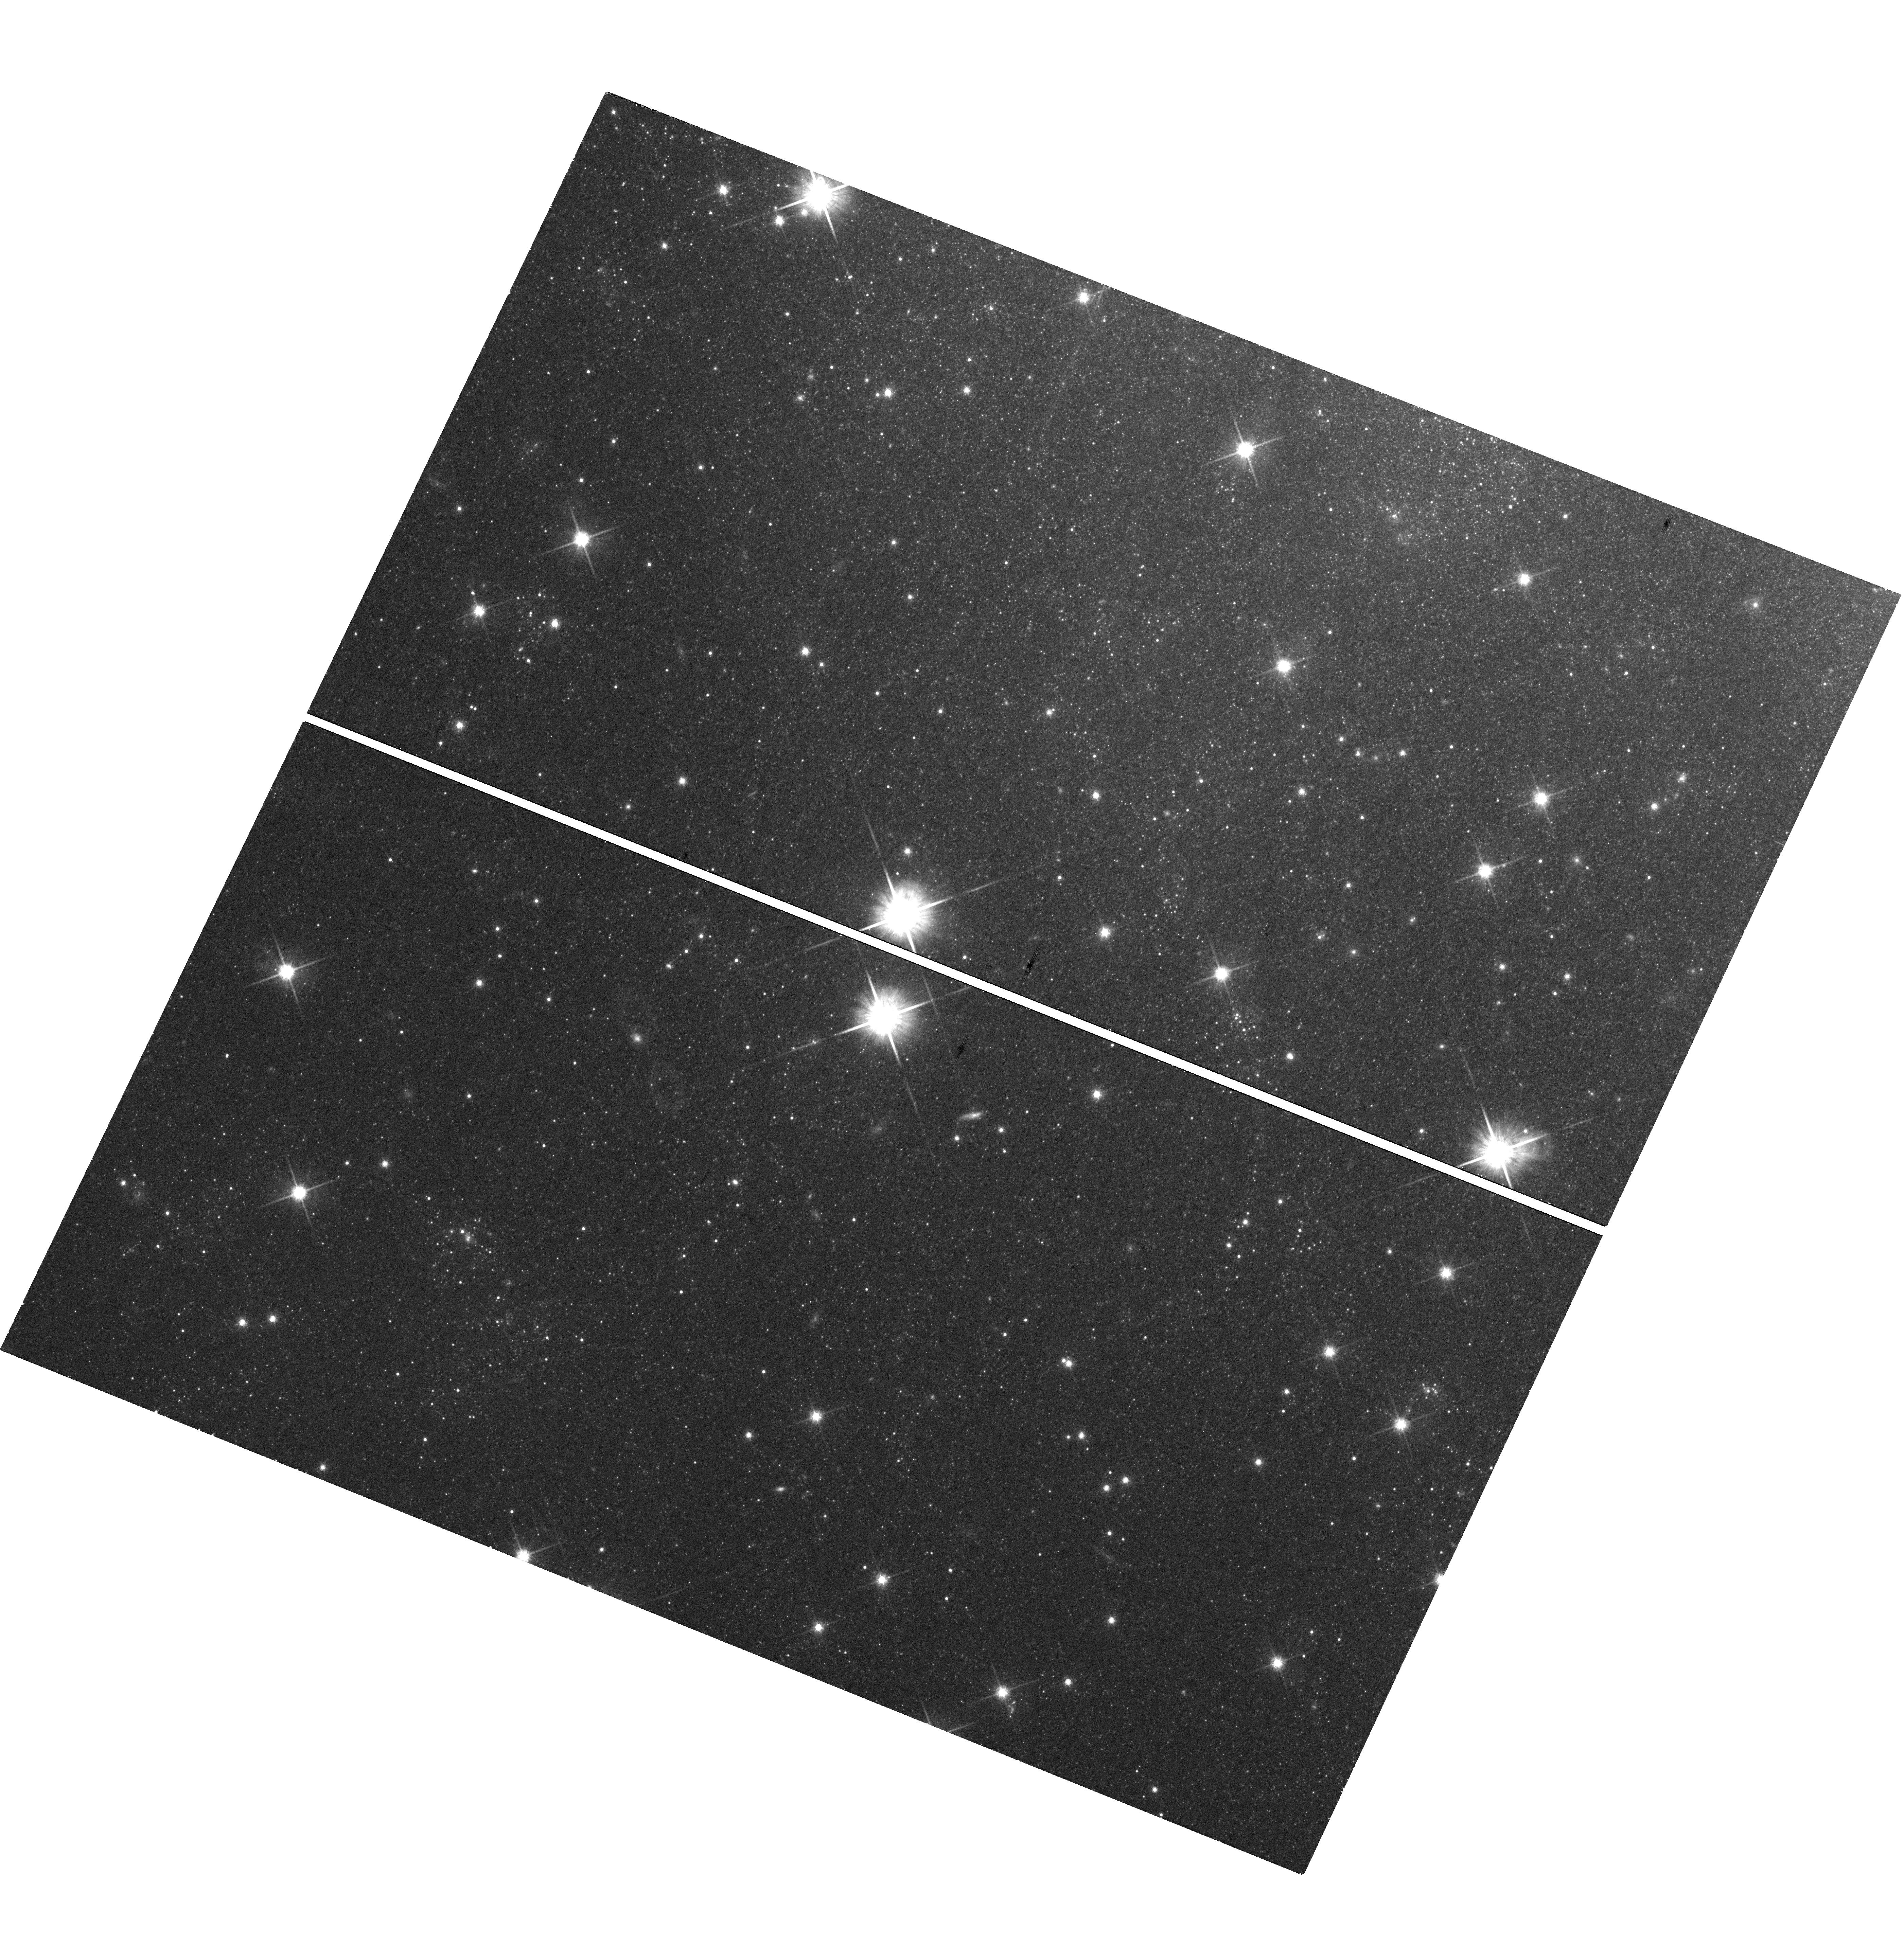
Target: NGC6946BH1
Instrument: WFC3/UVIS
Filter: F814W
Exposure: 21 min
Observation ID: hst_14266_01_wfc3_uvis_f814w_icu601

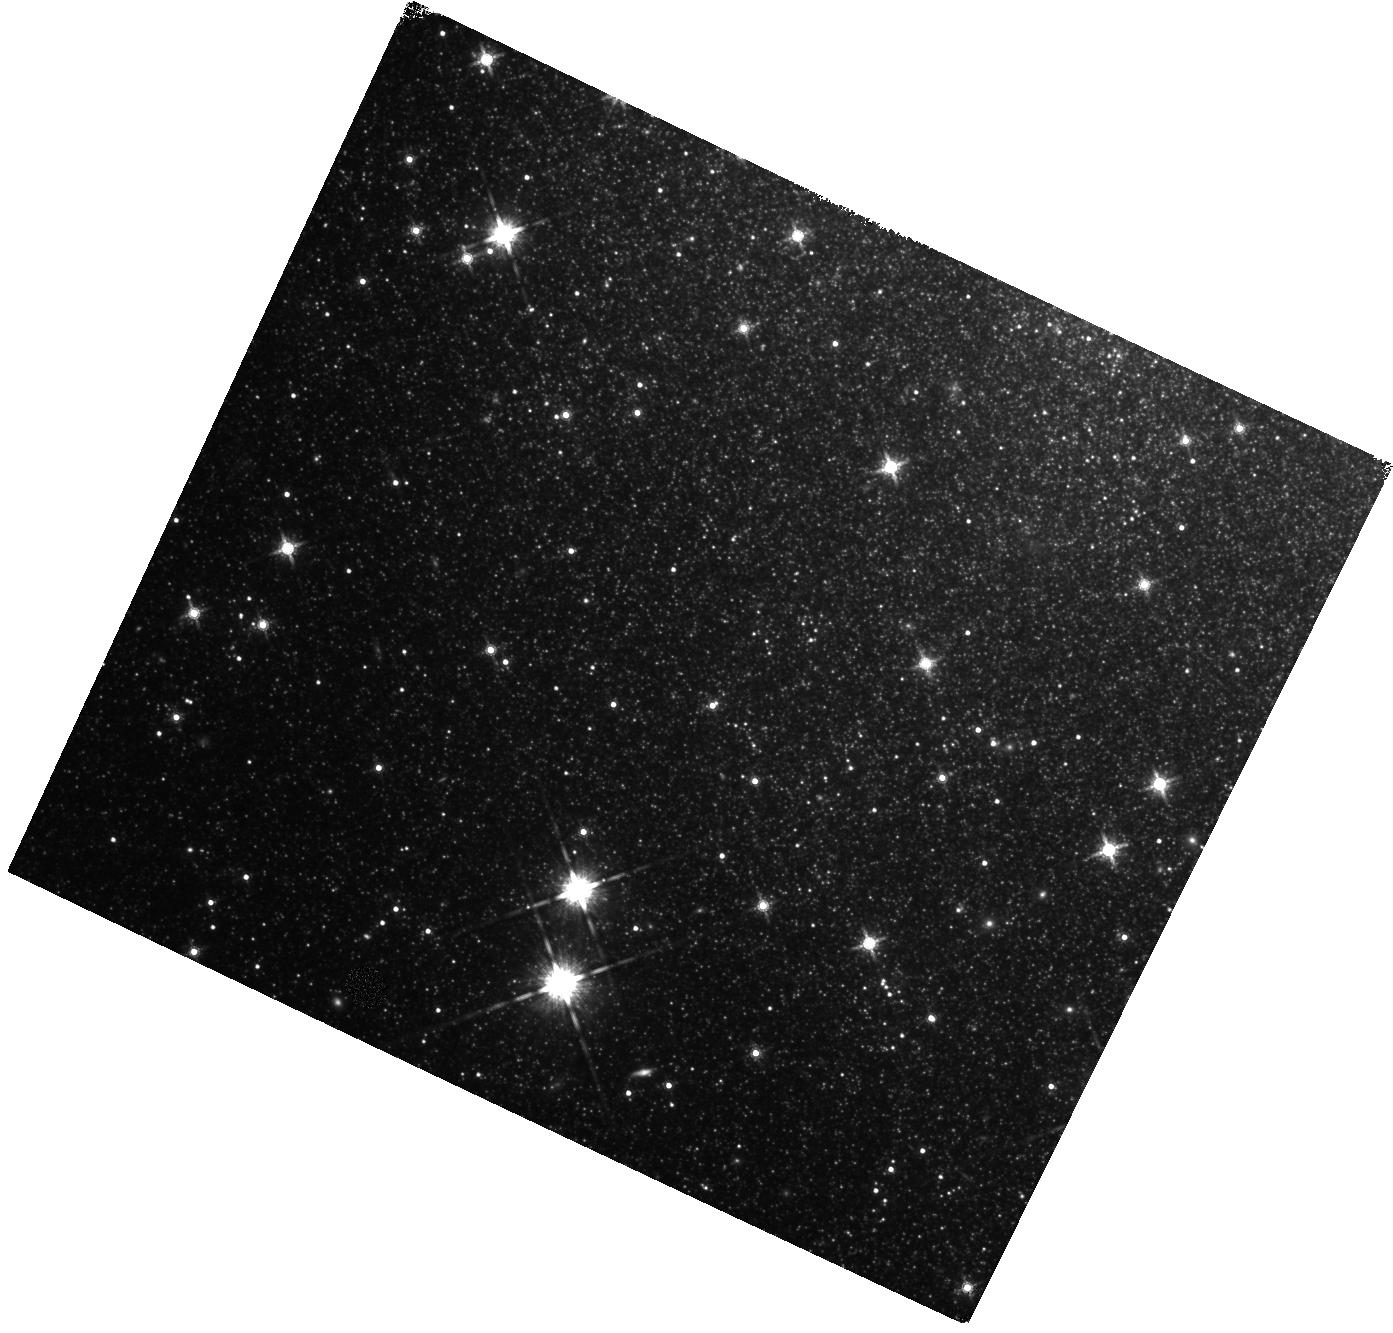
Target: NGC6946BH1
Instrument: WFC3/IR
Filter: F160W
Exposure: 27 min
Observation ID: hst_14266_01_wfc3_ir_f160w_icu601

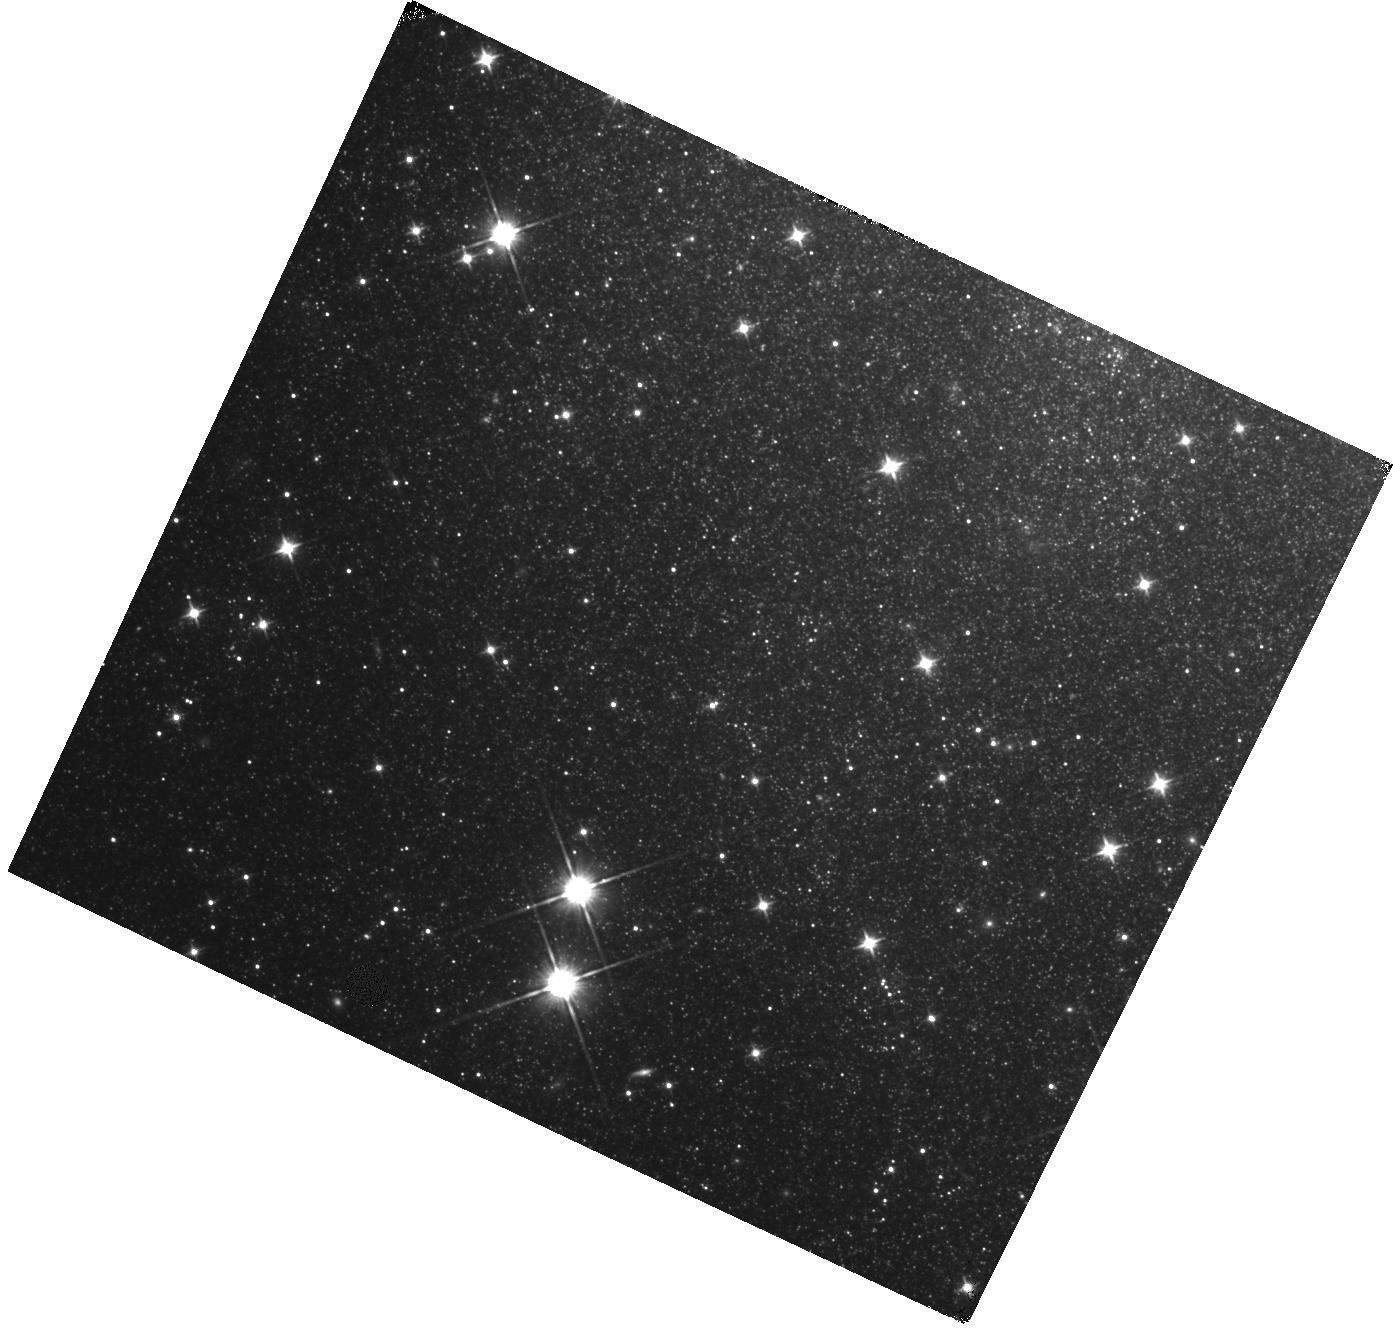
Target: NGC6946BH1
Instrument: WFC3/IR
Filter: F110W
Exposure: 23 min
Observation ID: hst_14266_01_wfc3_ir_f110w_icu601

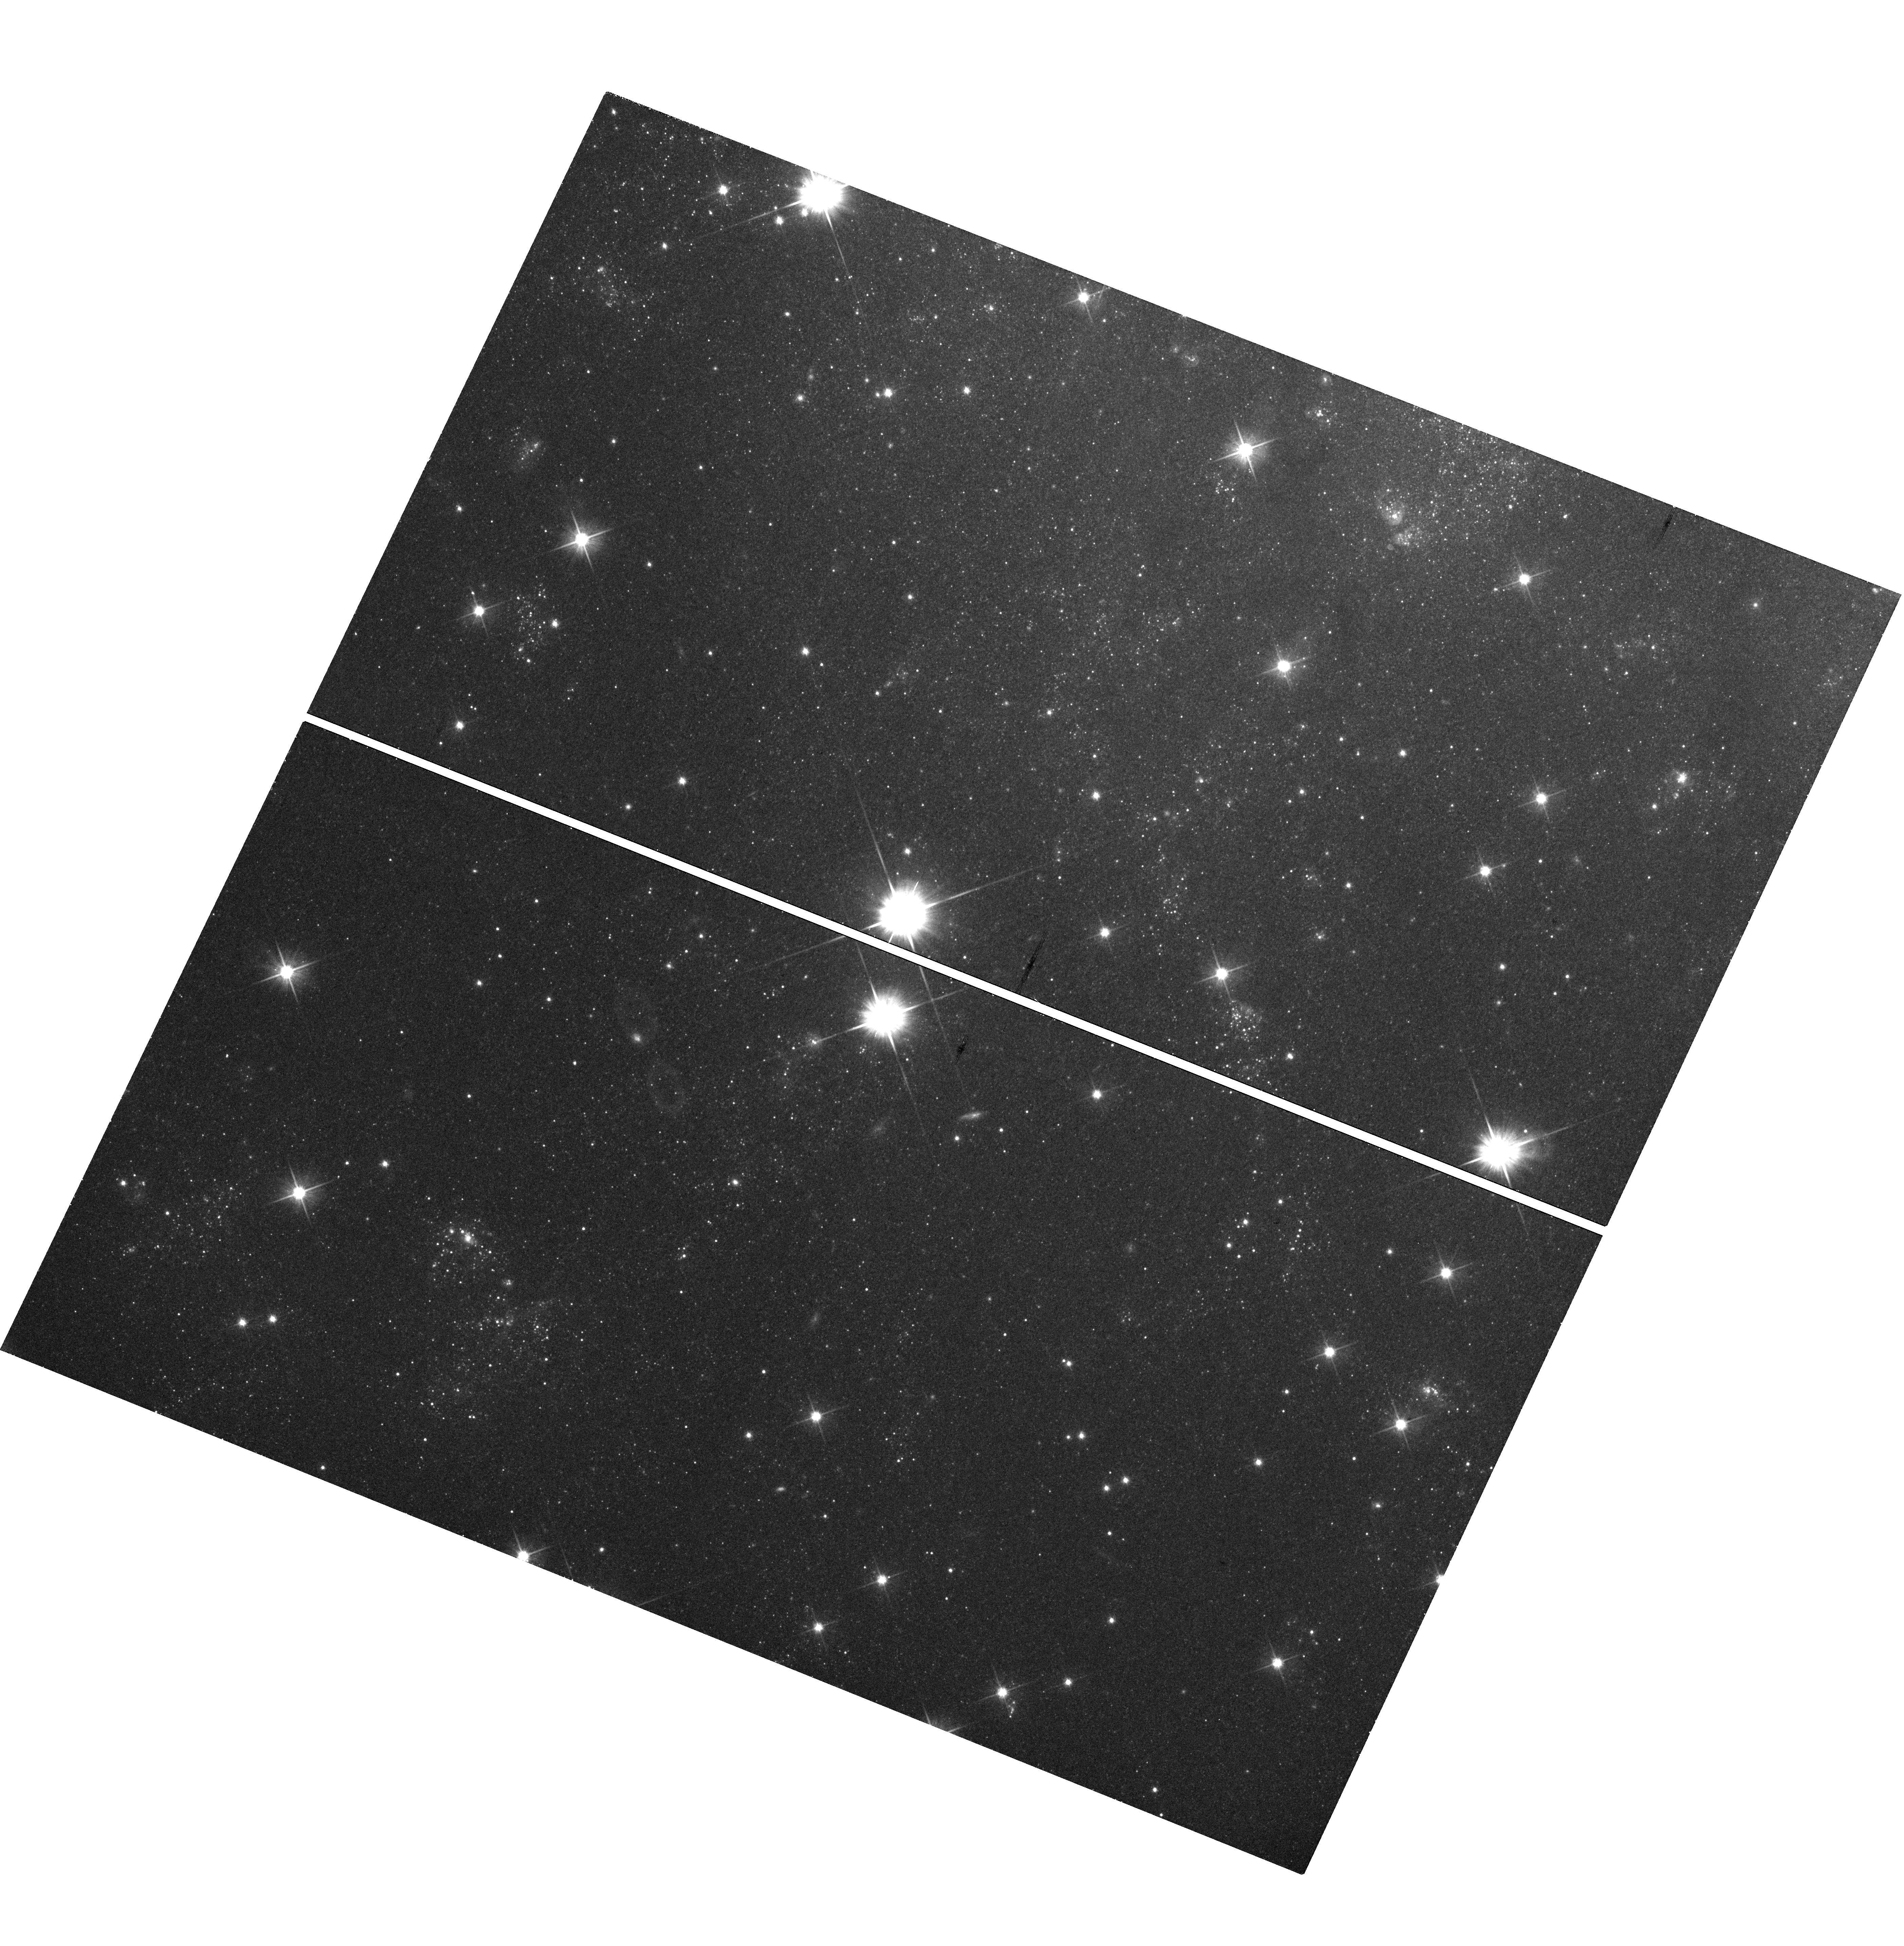
Target: NGC6946BH1
Instrument: WFC3/UVIS
Filter: F606W
Exposure: 21 min
Observation ID: hst_14266_01_wfc3_uvis_f606w_icu601

Confirming NGC6946 BH1 - A Black Hole Formed in a Failed Supernova (PI: Kochanek, Chris S.)

There are good observational and theoretical reasons to believe that 10-30% of the core-collapses of massive stars lead to the formation of black holes without a supernova explosion. We have been carrying out the first observational search for such failed supernovae using the Large Binocular Telescope. From the first four years of the survey, we are left with one good candidate, NGC6946 BH1. Deep HST and SST observations are needed to better constrain the vanishing of this massive star than is possible from the ground. Confirmation of the formation of a black hole in a failed supernova would represent one of the most exciting results by HST both scientifically and for the public.